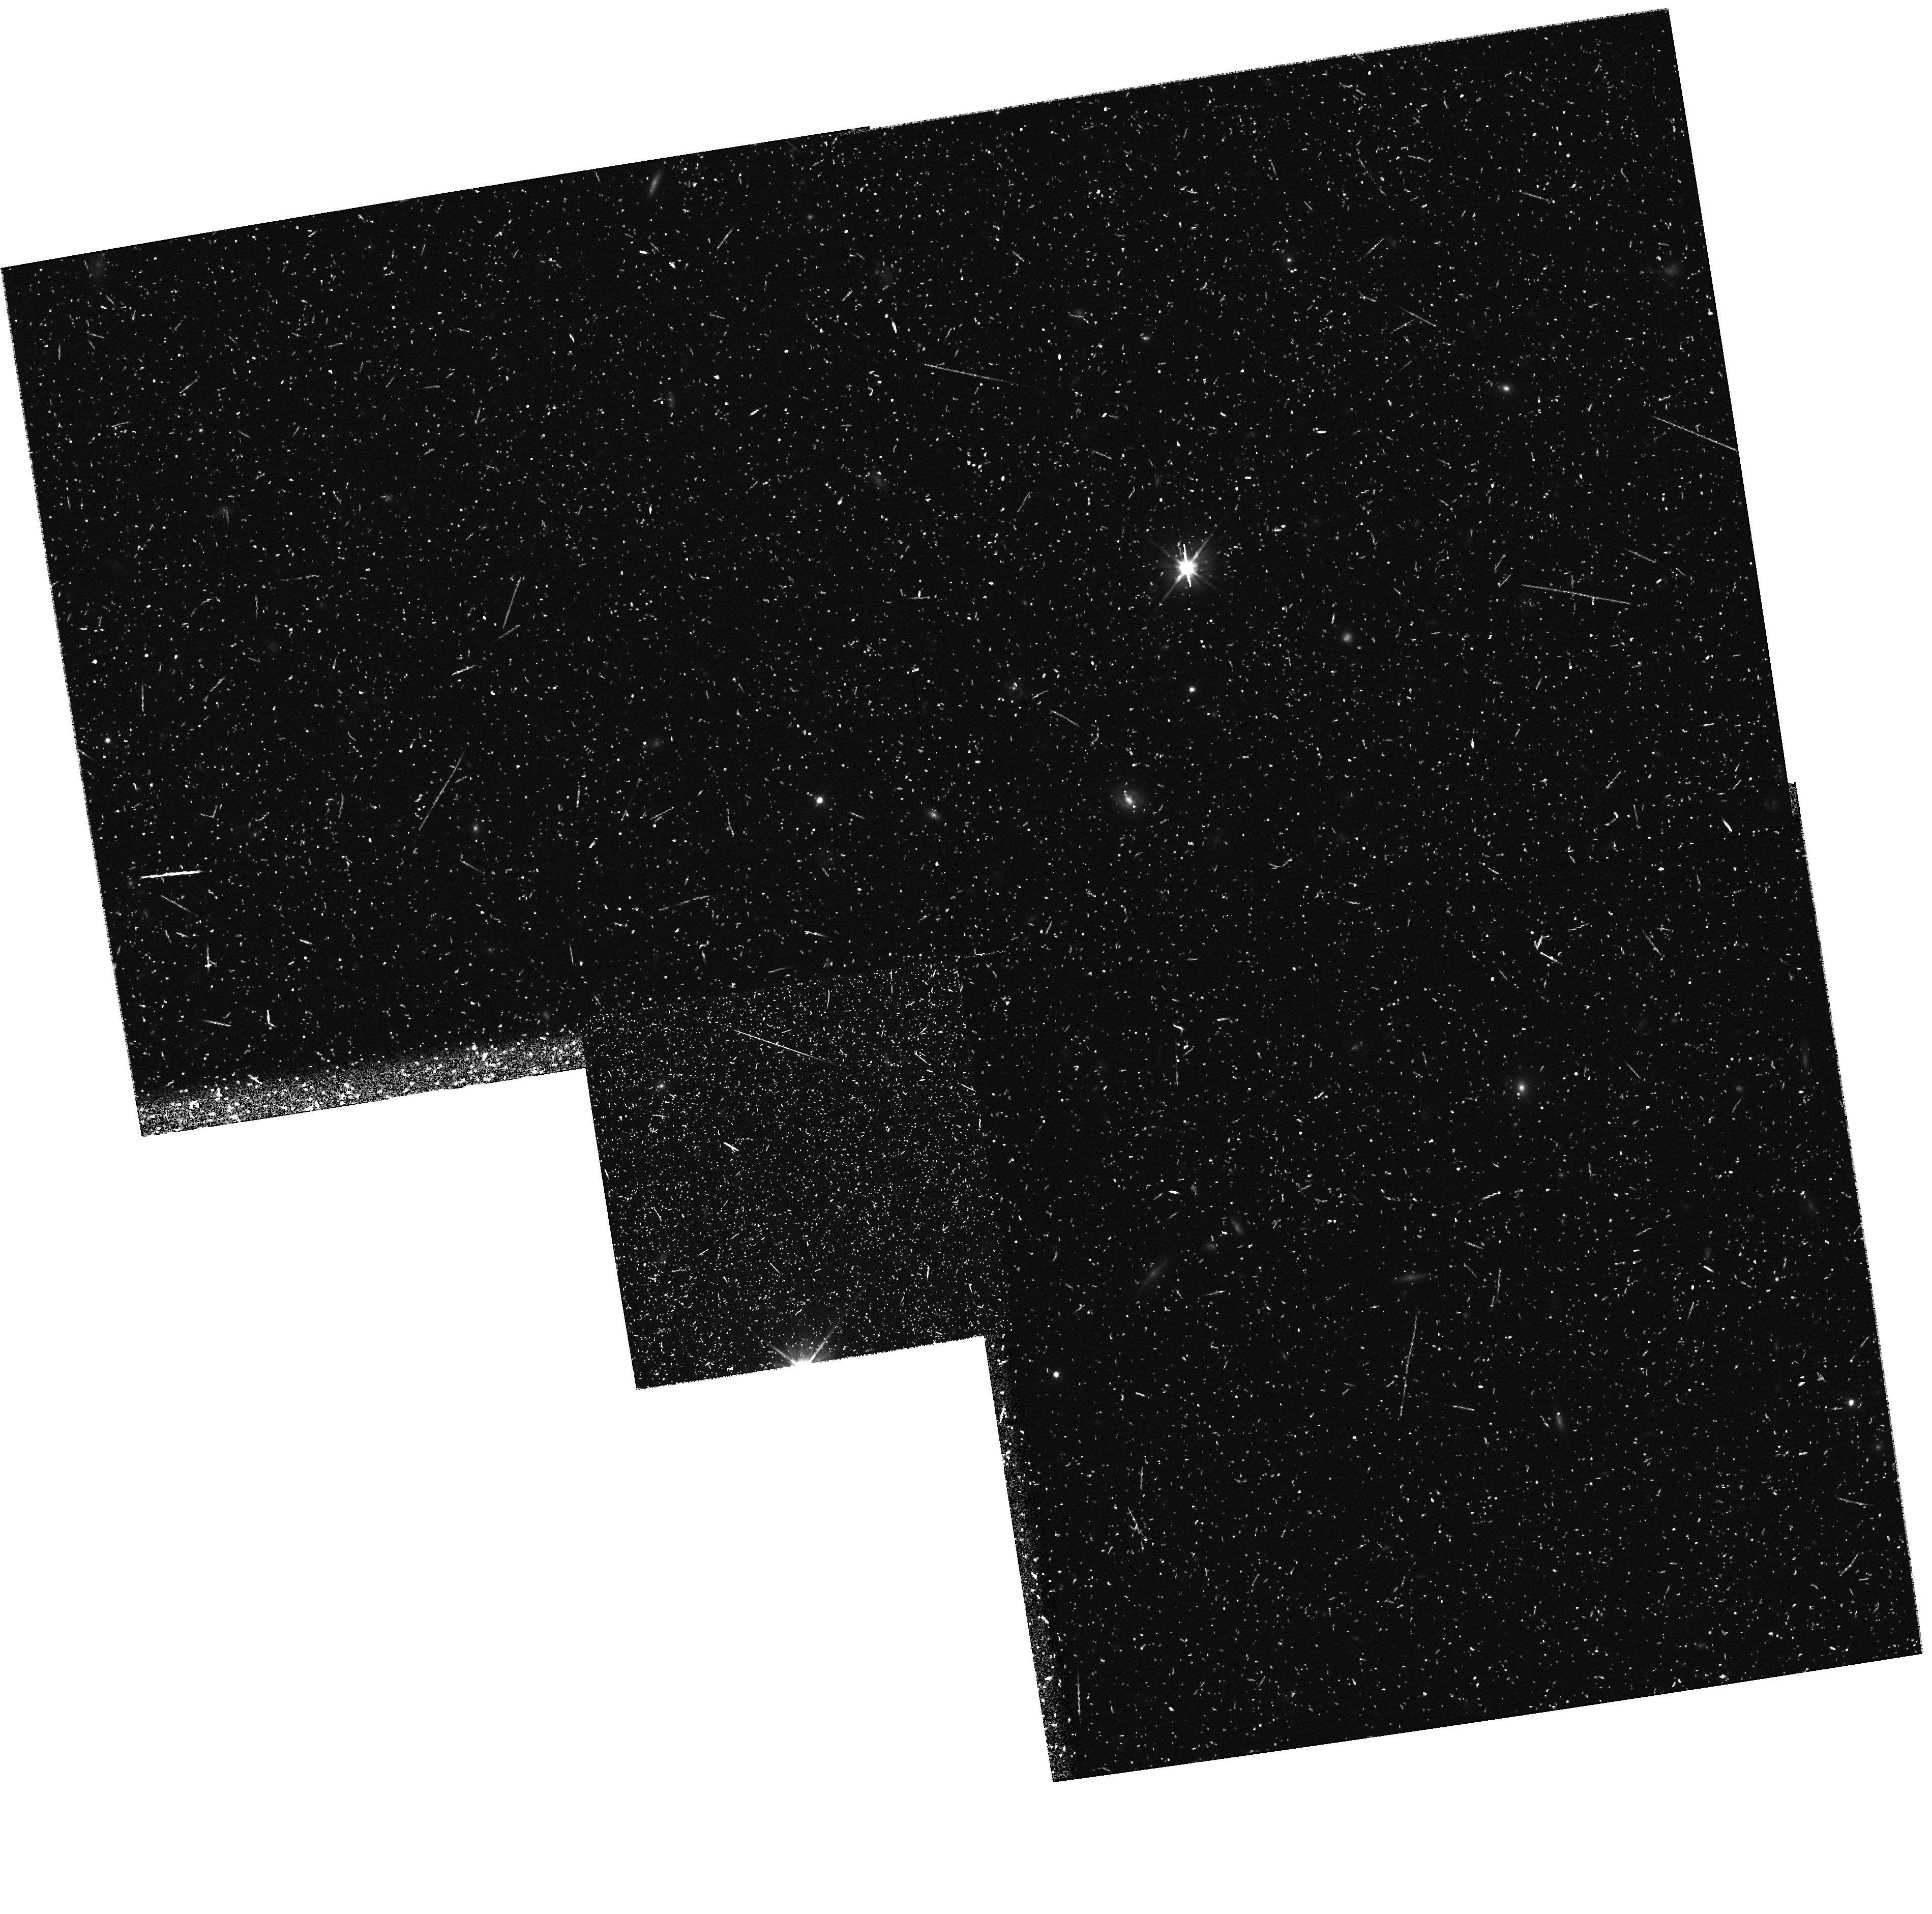
Target: field at RA 166.754°, Dec 72.648°. Instrument: WFPC2/PC. Filter: F606W. Exposure: 43 min. Observation ID: hst_7355_12_wfpc2_pc_f606w_u4st12

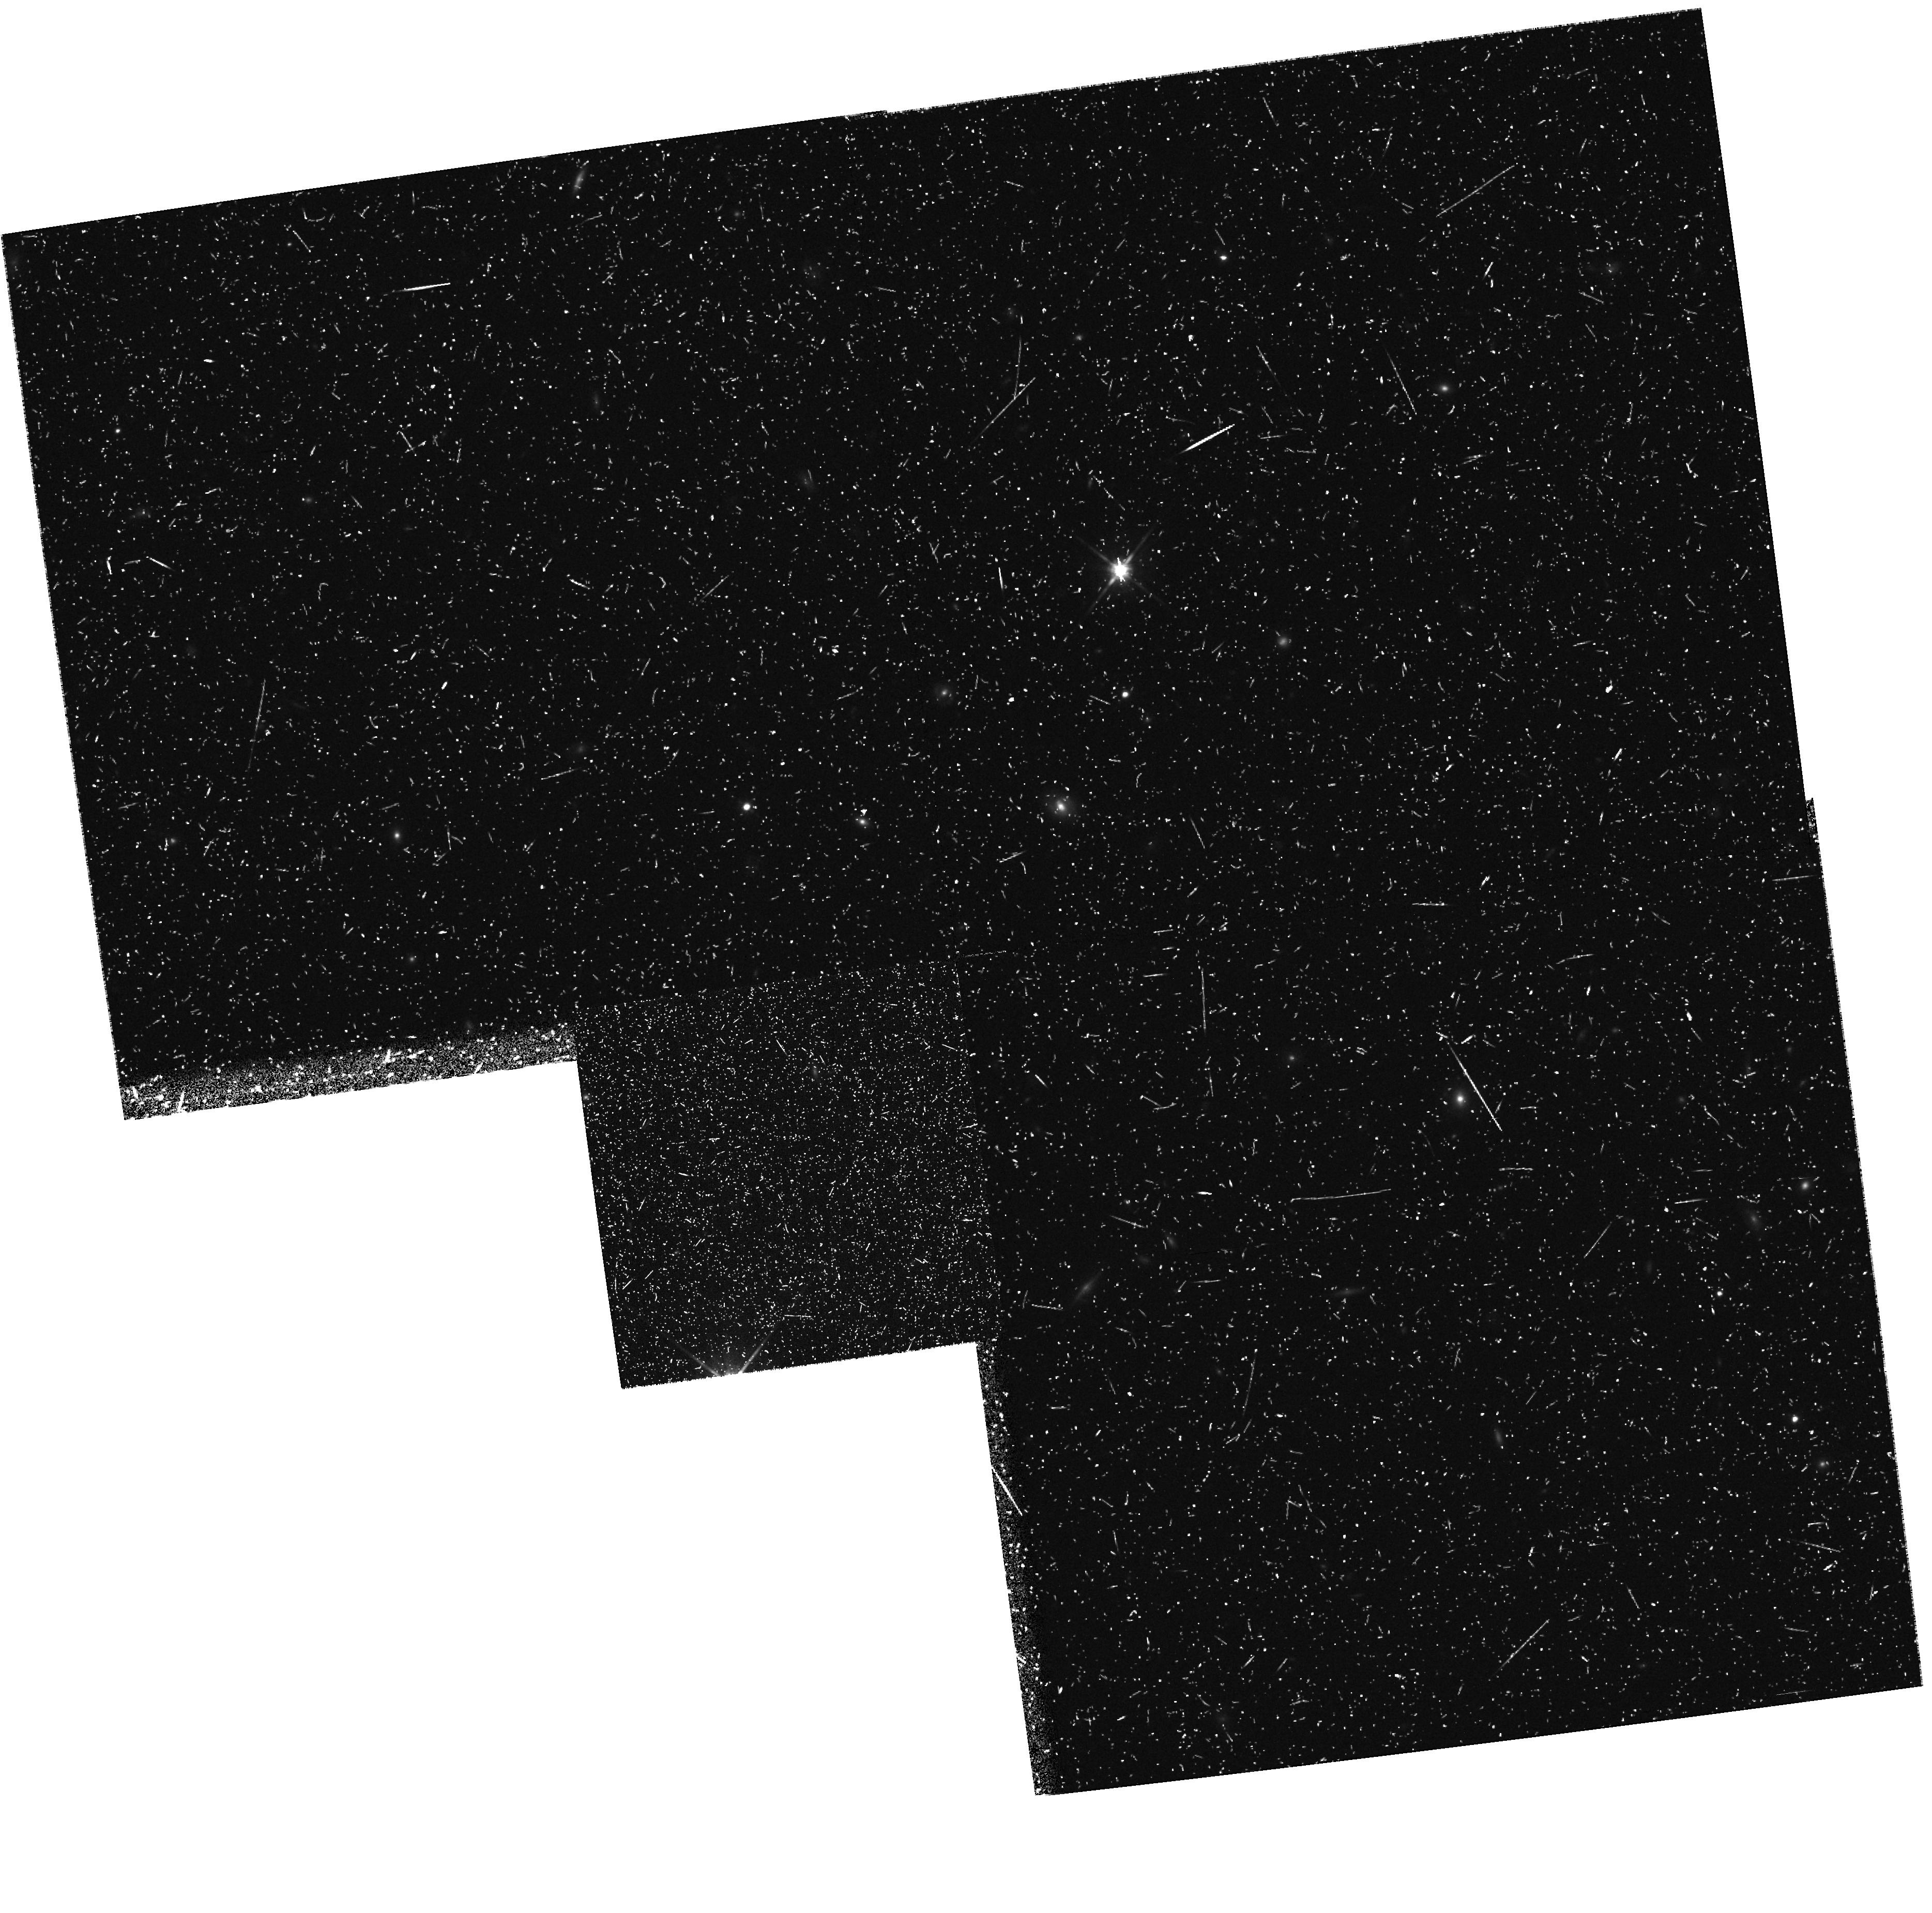
Target: field at RA 166.748°, Dec 72.648°. Instrument: WFPC2/PC. Filter: F814W. Exposure: 48 min. Observation ID: hst_7355_05_wfpc2_pc_f814w_u4st05

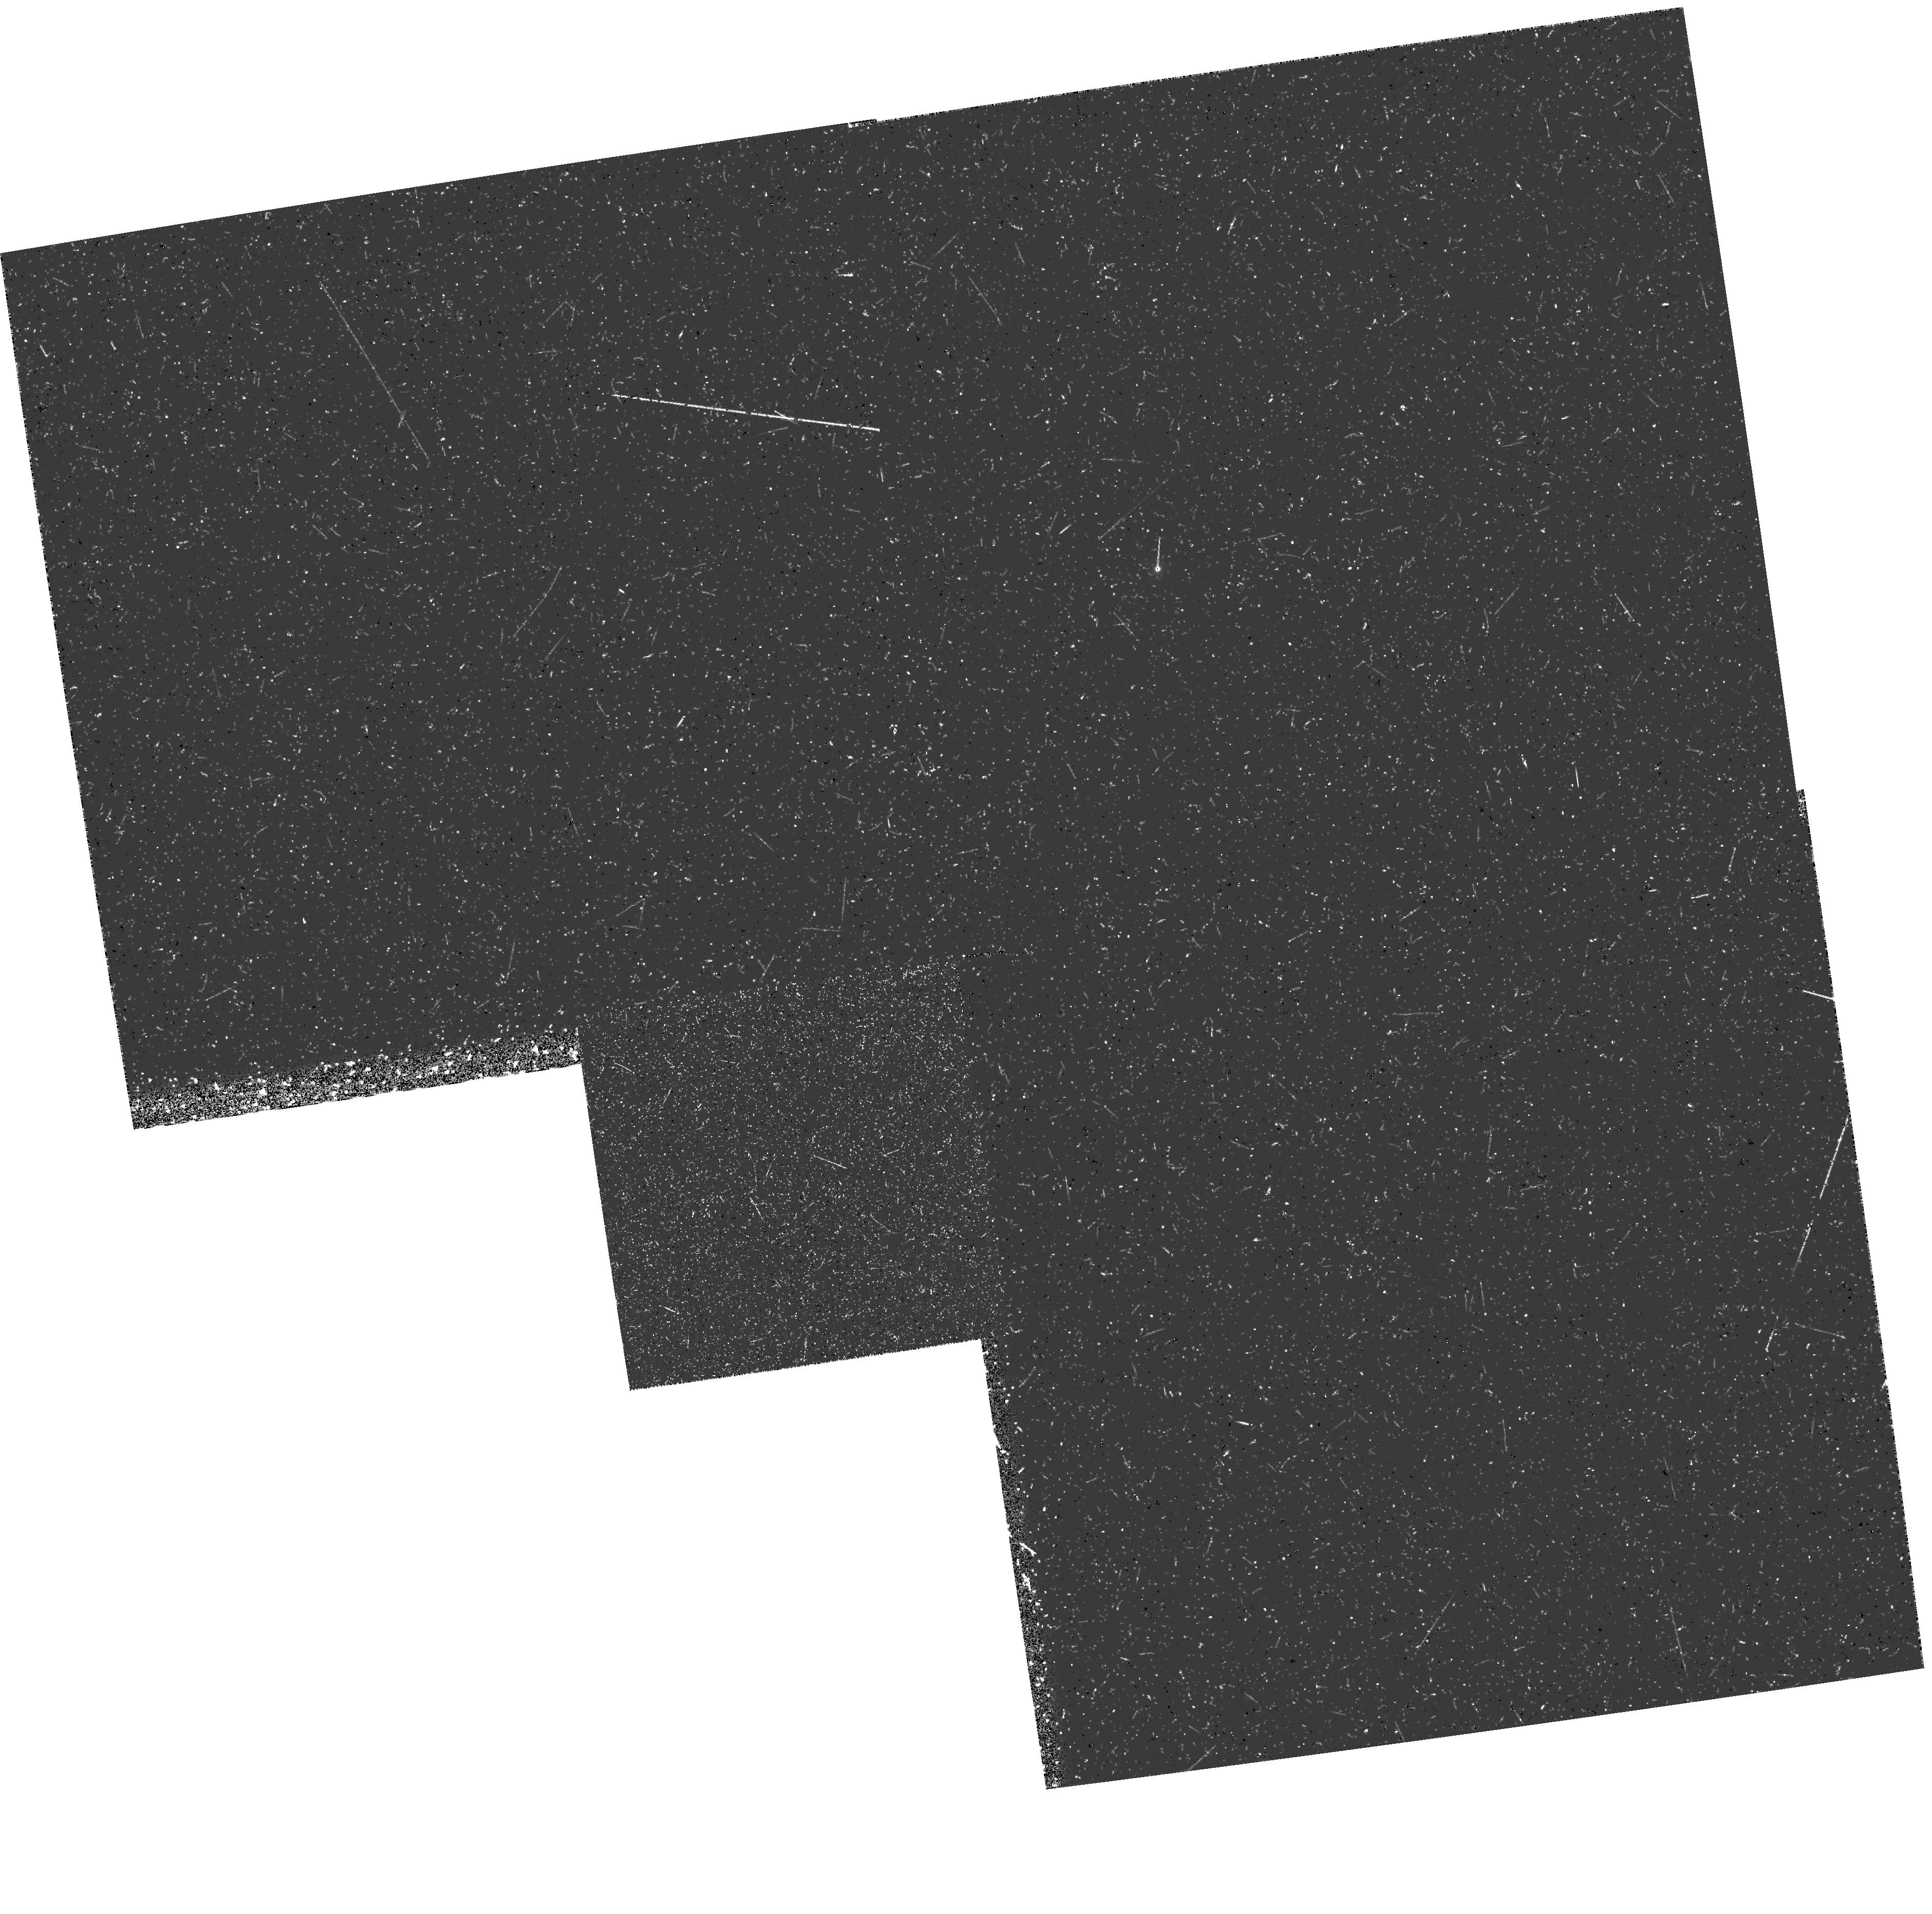
Target: field at RA 166.751°, Dec 72.648°. Instrument: WFPC2/PC. Filter: F300W. Exposure: 1.7 h. Observation ID: hst_7355_11_wfpc2_pc_f300w_u4st11

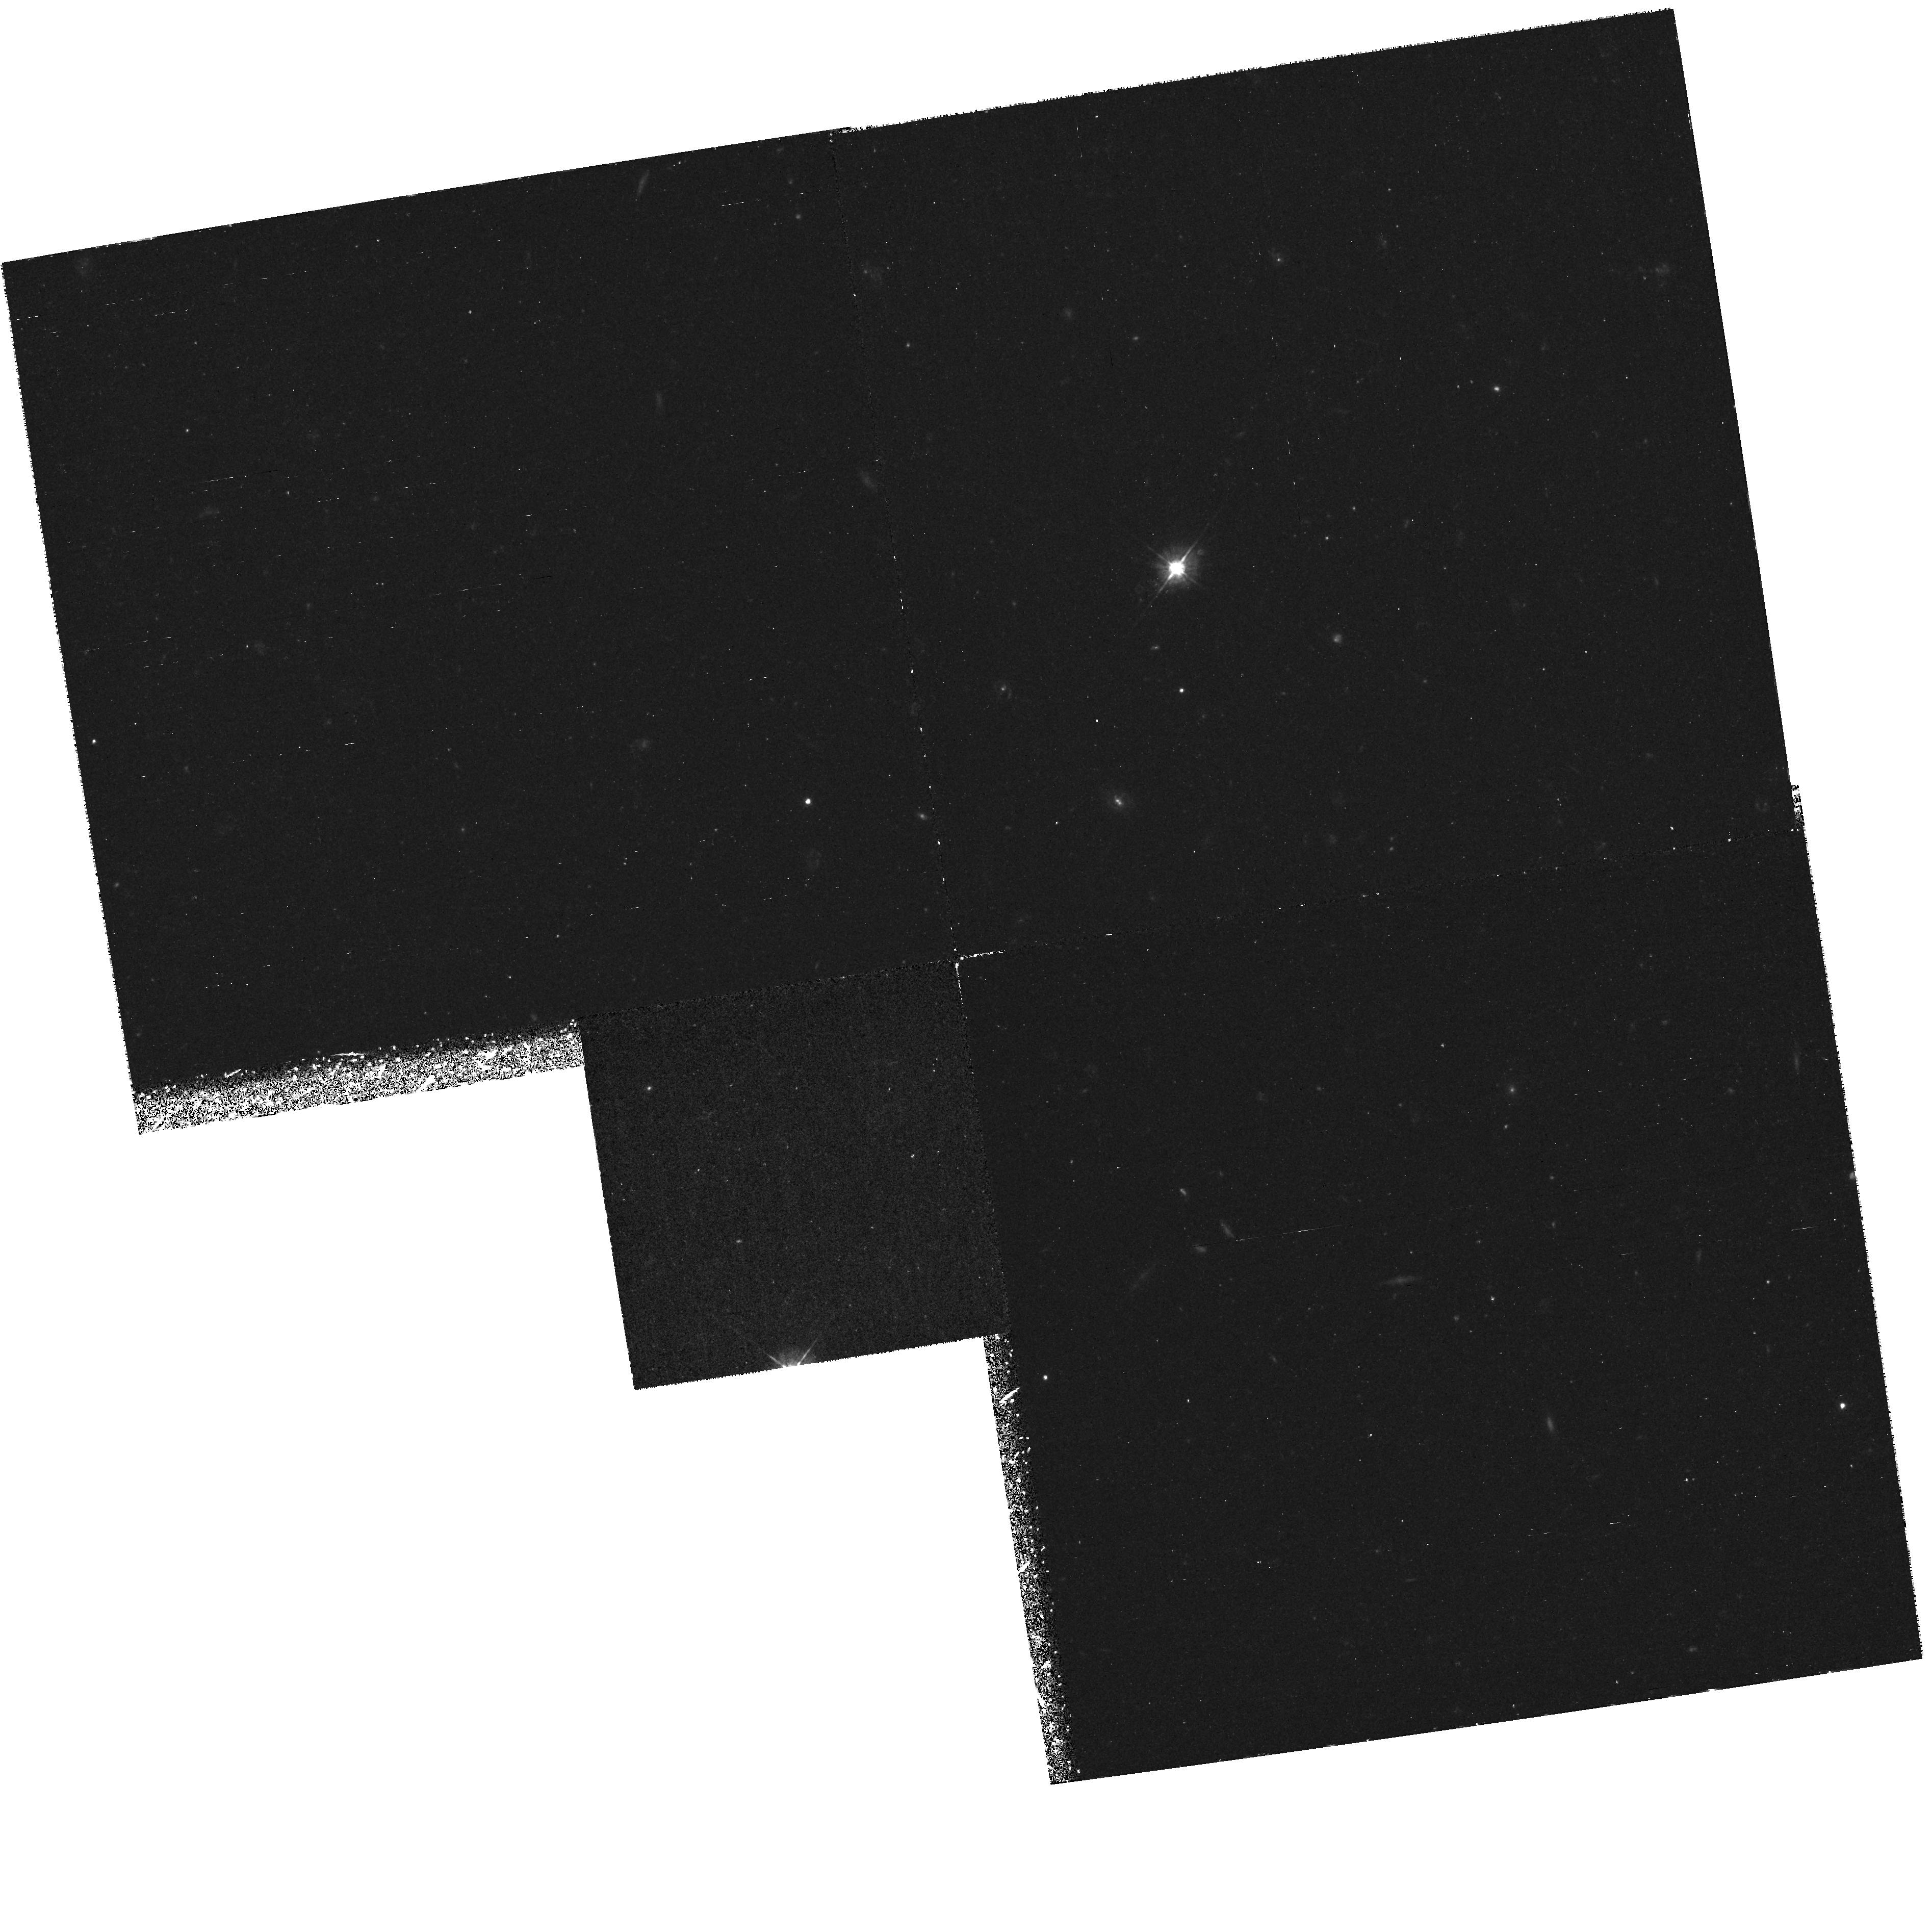
Target: field at RA 166.753°, Dec 72.648°. Instrument: WFPC2/PC. Filter: F450W. Exposure: 2.2 h. Observation ID: hst_7355_13_wfpc2_pc_f450w_u4st13

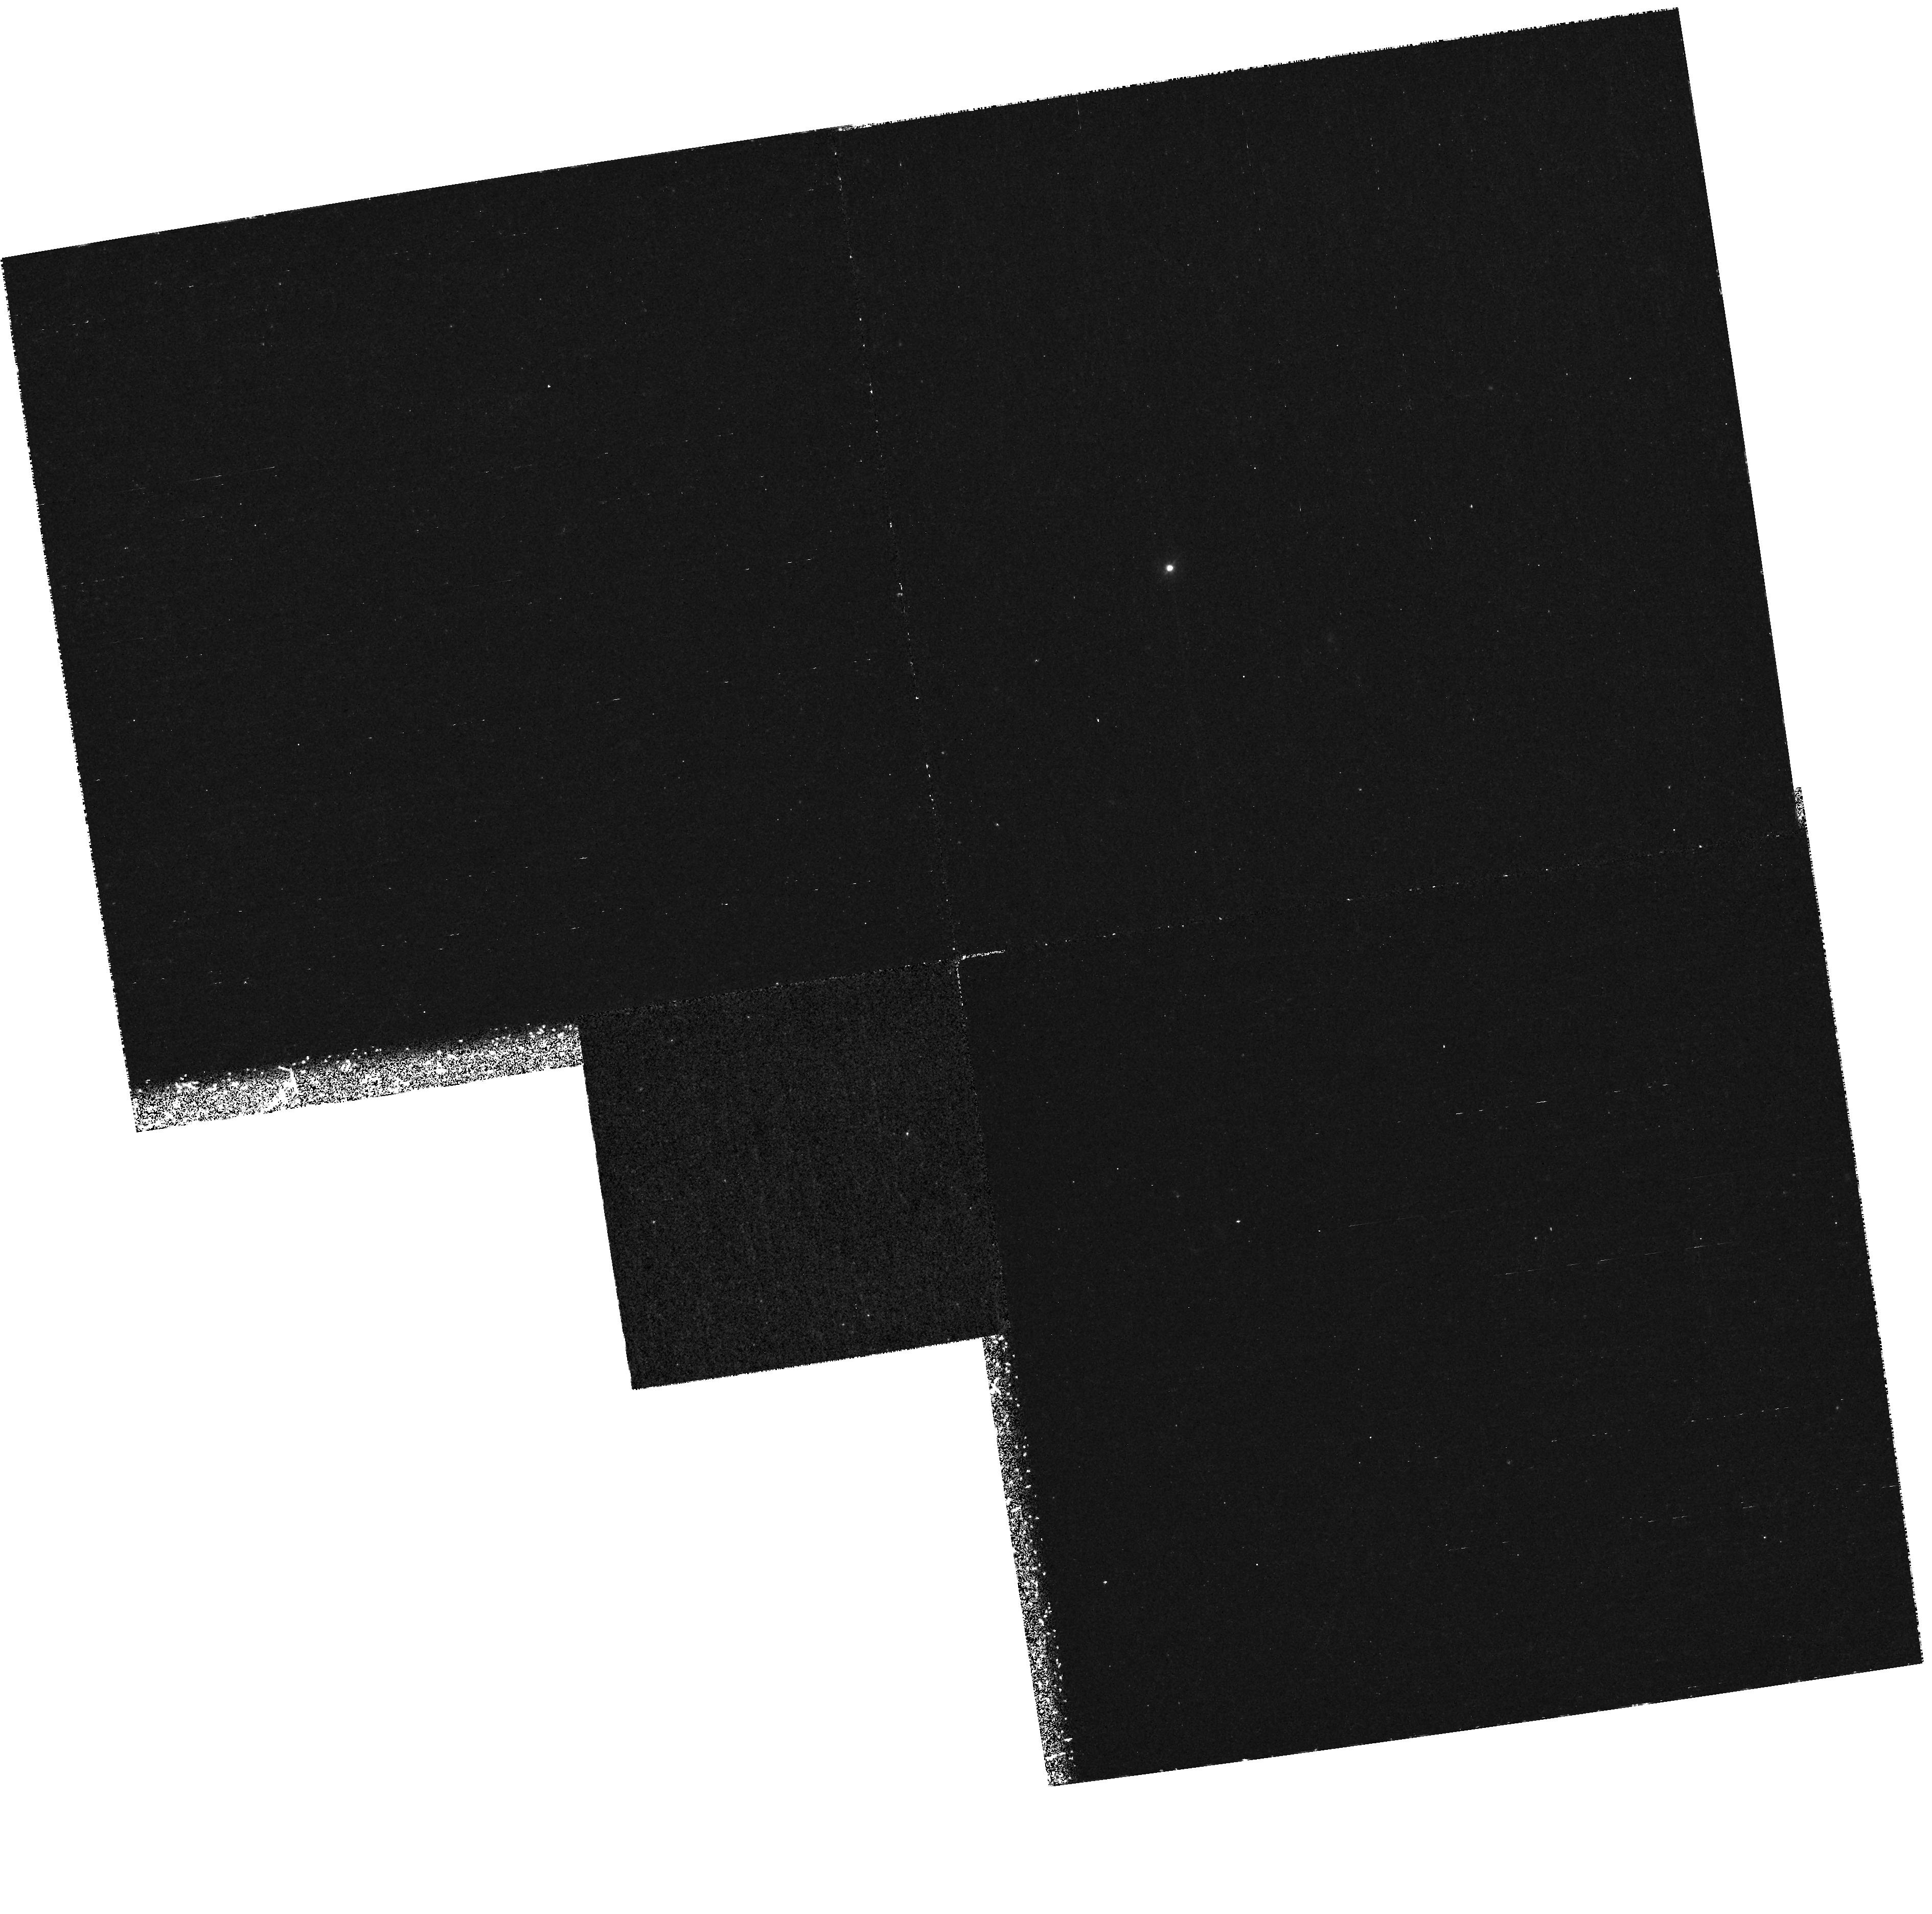
Target: field at RA 166.752°, Dec 72.648°. Instrument: WFPC2/PC. Filter: F300W. Exposure: 1.3 h. Observation ID: hst_7355_09_wfpc2_pc_f300w_u4st09

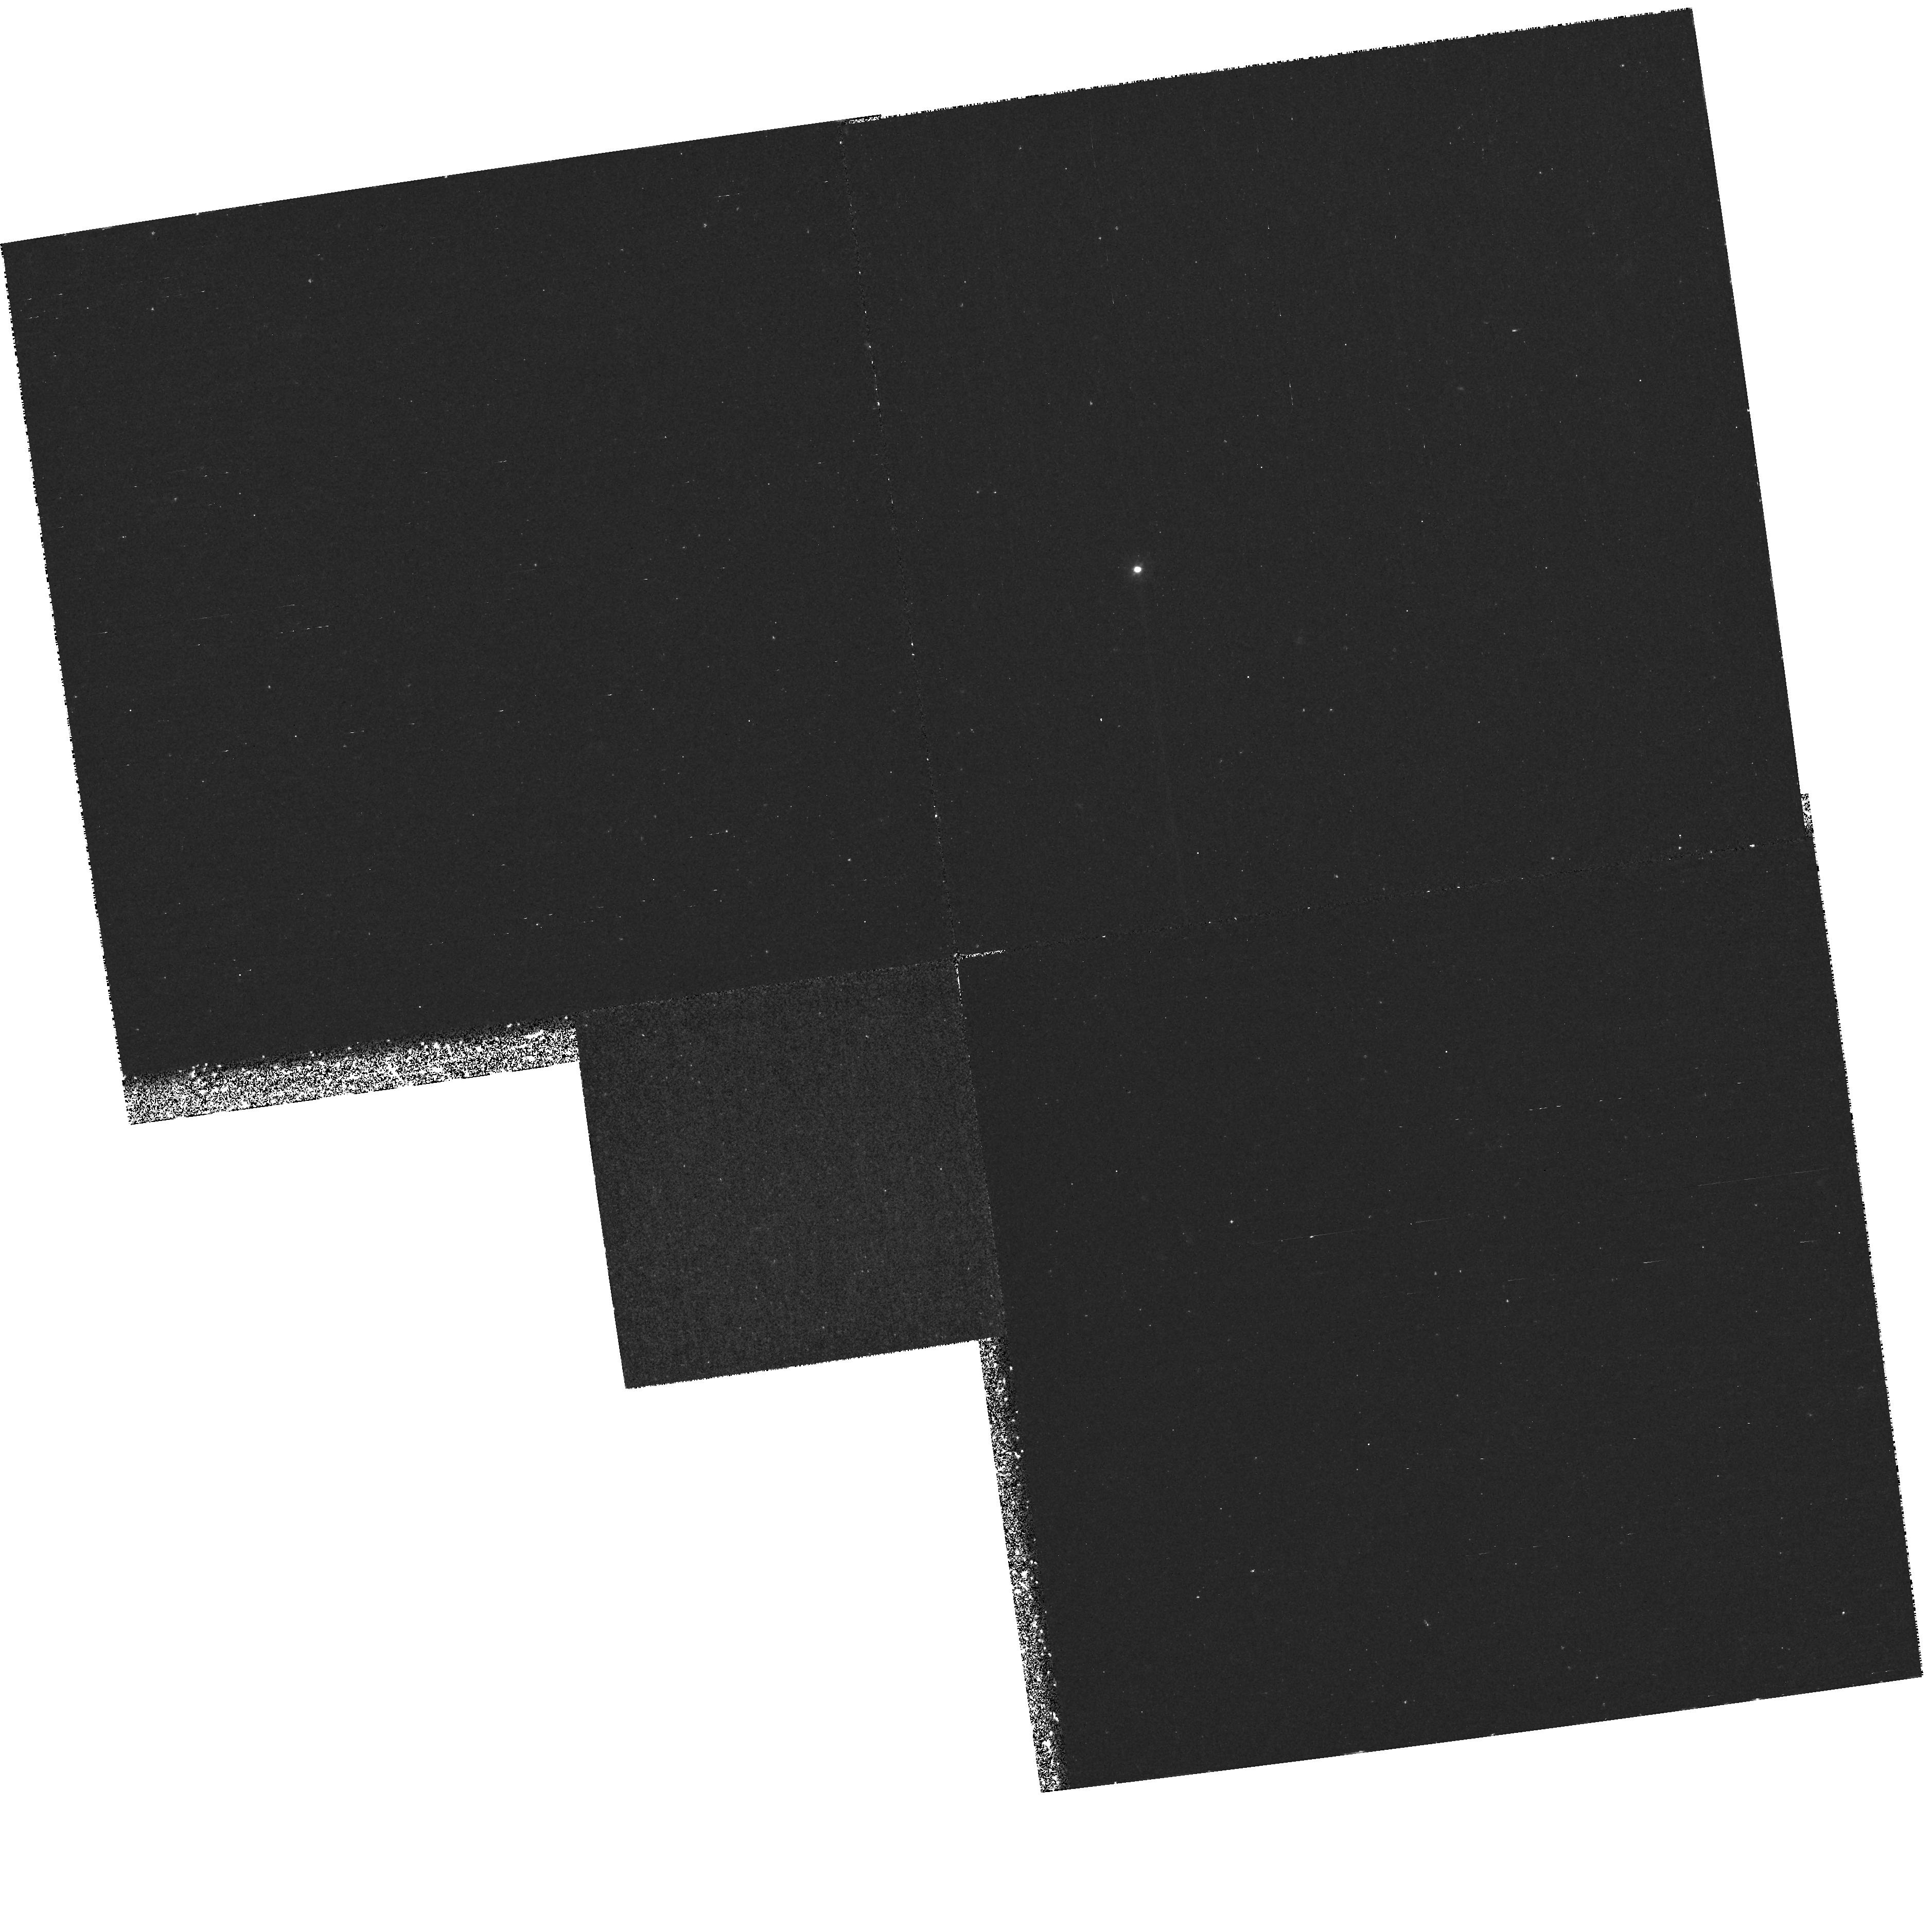
Target: field at RA 166.750°, Dec 72.648°. Instrument: WFPC2/PC. Filter: F300W. Exposure: 1.7 h. Observation ID: hst_7355_10_wfpc2_pc_f300w_u4st10

Continuous Ultraviolet Monitoring of NGC 3516 (PI: Edelson, Rick)

Recent intensive IUE monitoring of NGC 4151 and other AGN reveal rapid aperiodic variations down to the shortest time scales yet probed (~80 min), strongly correlated throughout the UV and X-ray with no detectable interband lag. We propose to continuously monitor UV continuum variations in NGC 3516 for 3 days while it is in the CVZ (16--20 February 1998). NGC 3516 is the only bright Seyfert 1 with a continuous HST viewing window, and the resulting short time scale coverage (with sampling every ~2 min) will be vastly superior to any previous UV AGN monitoring campaign. This sampling rate corresponds to a light-crossing size of only ~ 1 R_S for a 10^7 M_\odot black hole, permitting a number of previously unfeasible investigations: (1) Characterization of the UV variability properties of an AGN on very short time scales, allowing the first comparison with the large database of EXOSAT long looks; (2) Cross-correlation of continuum variations within UV bands; and (3) Cross-correlation of the UV with simultaneous XTE data. Detection of a lag would indicate reprocessing, and the direction would determine the primary component by causality arguments, while failure to measure a lag would suggest that a single component was responsible. Other science goals include deep spectra of the ENLR, looking for ``graininess" of the CIV profile, and parallel NICMOS grism and WFPC2 deep integrations.